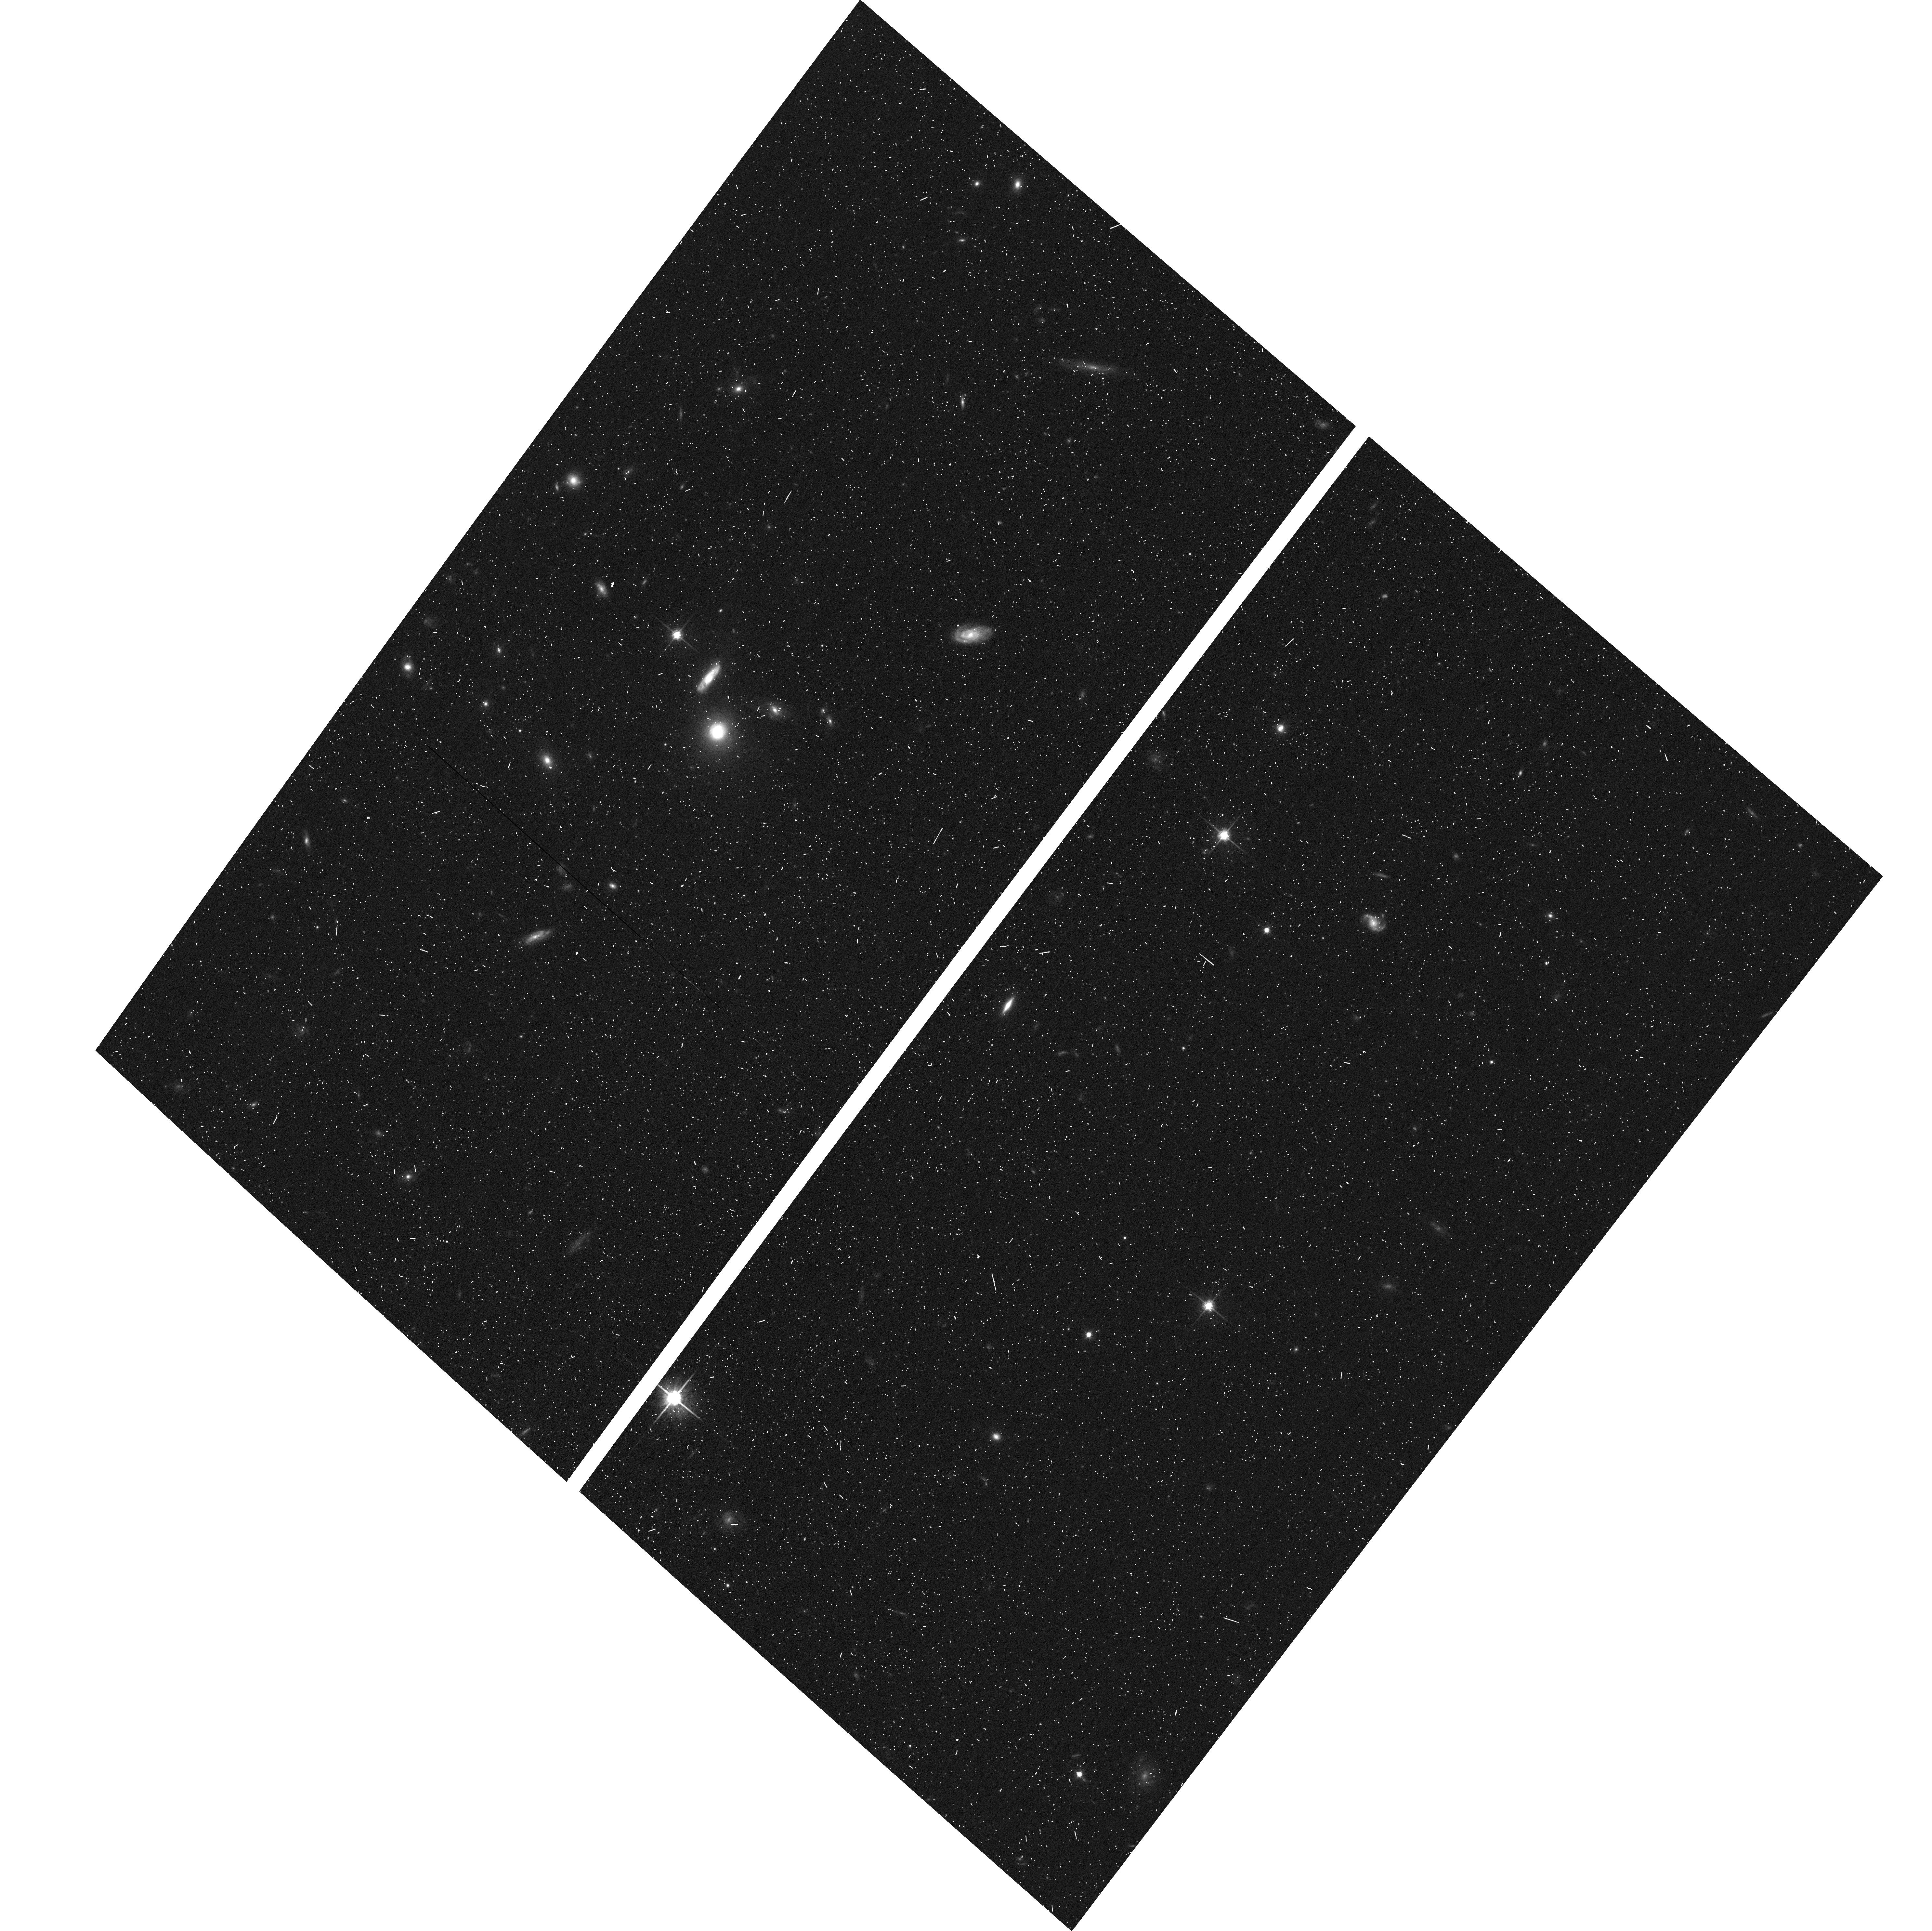
Target: SDSSJ1446+4943
Instrument: ACS/WFC
Filter: F814W
Exposure: 7 min
Observation ID: hst_12210_0j_acs_wfc_f814w_jbjh0j

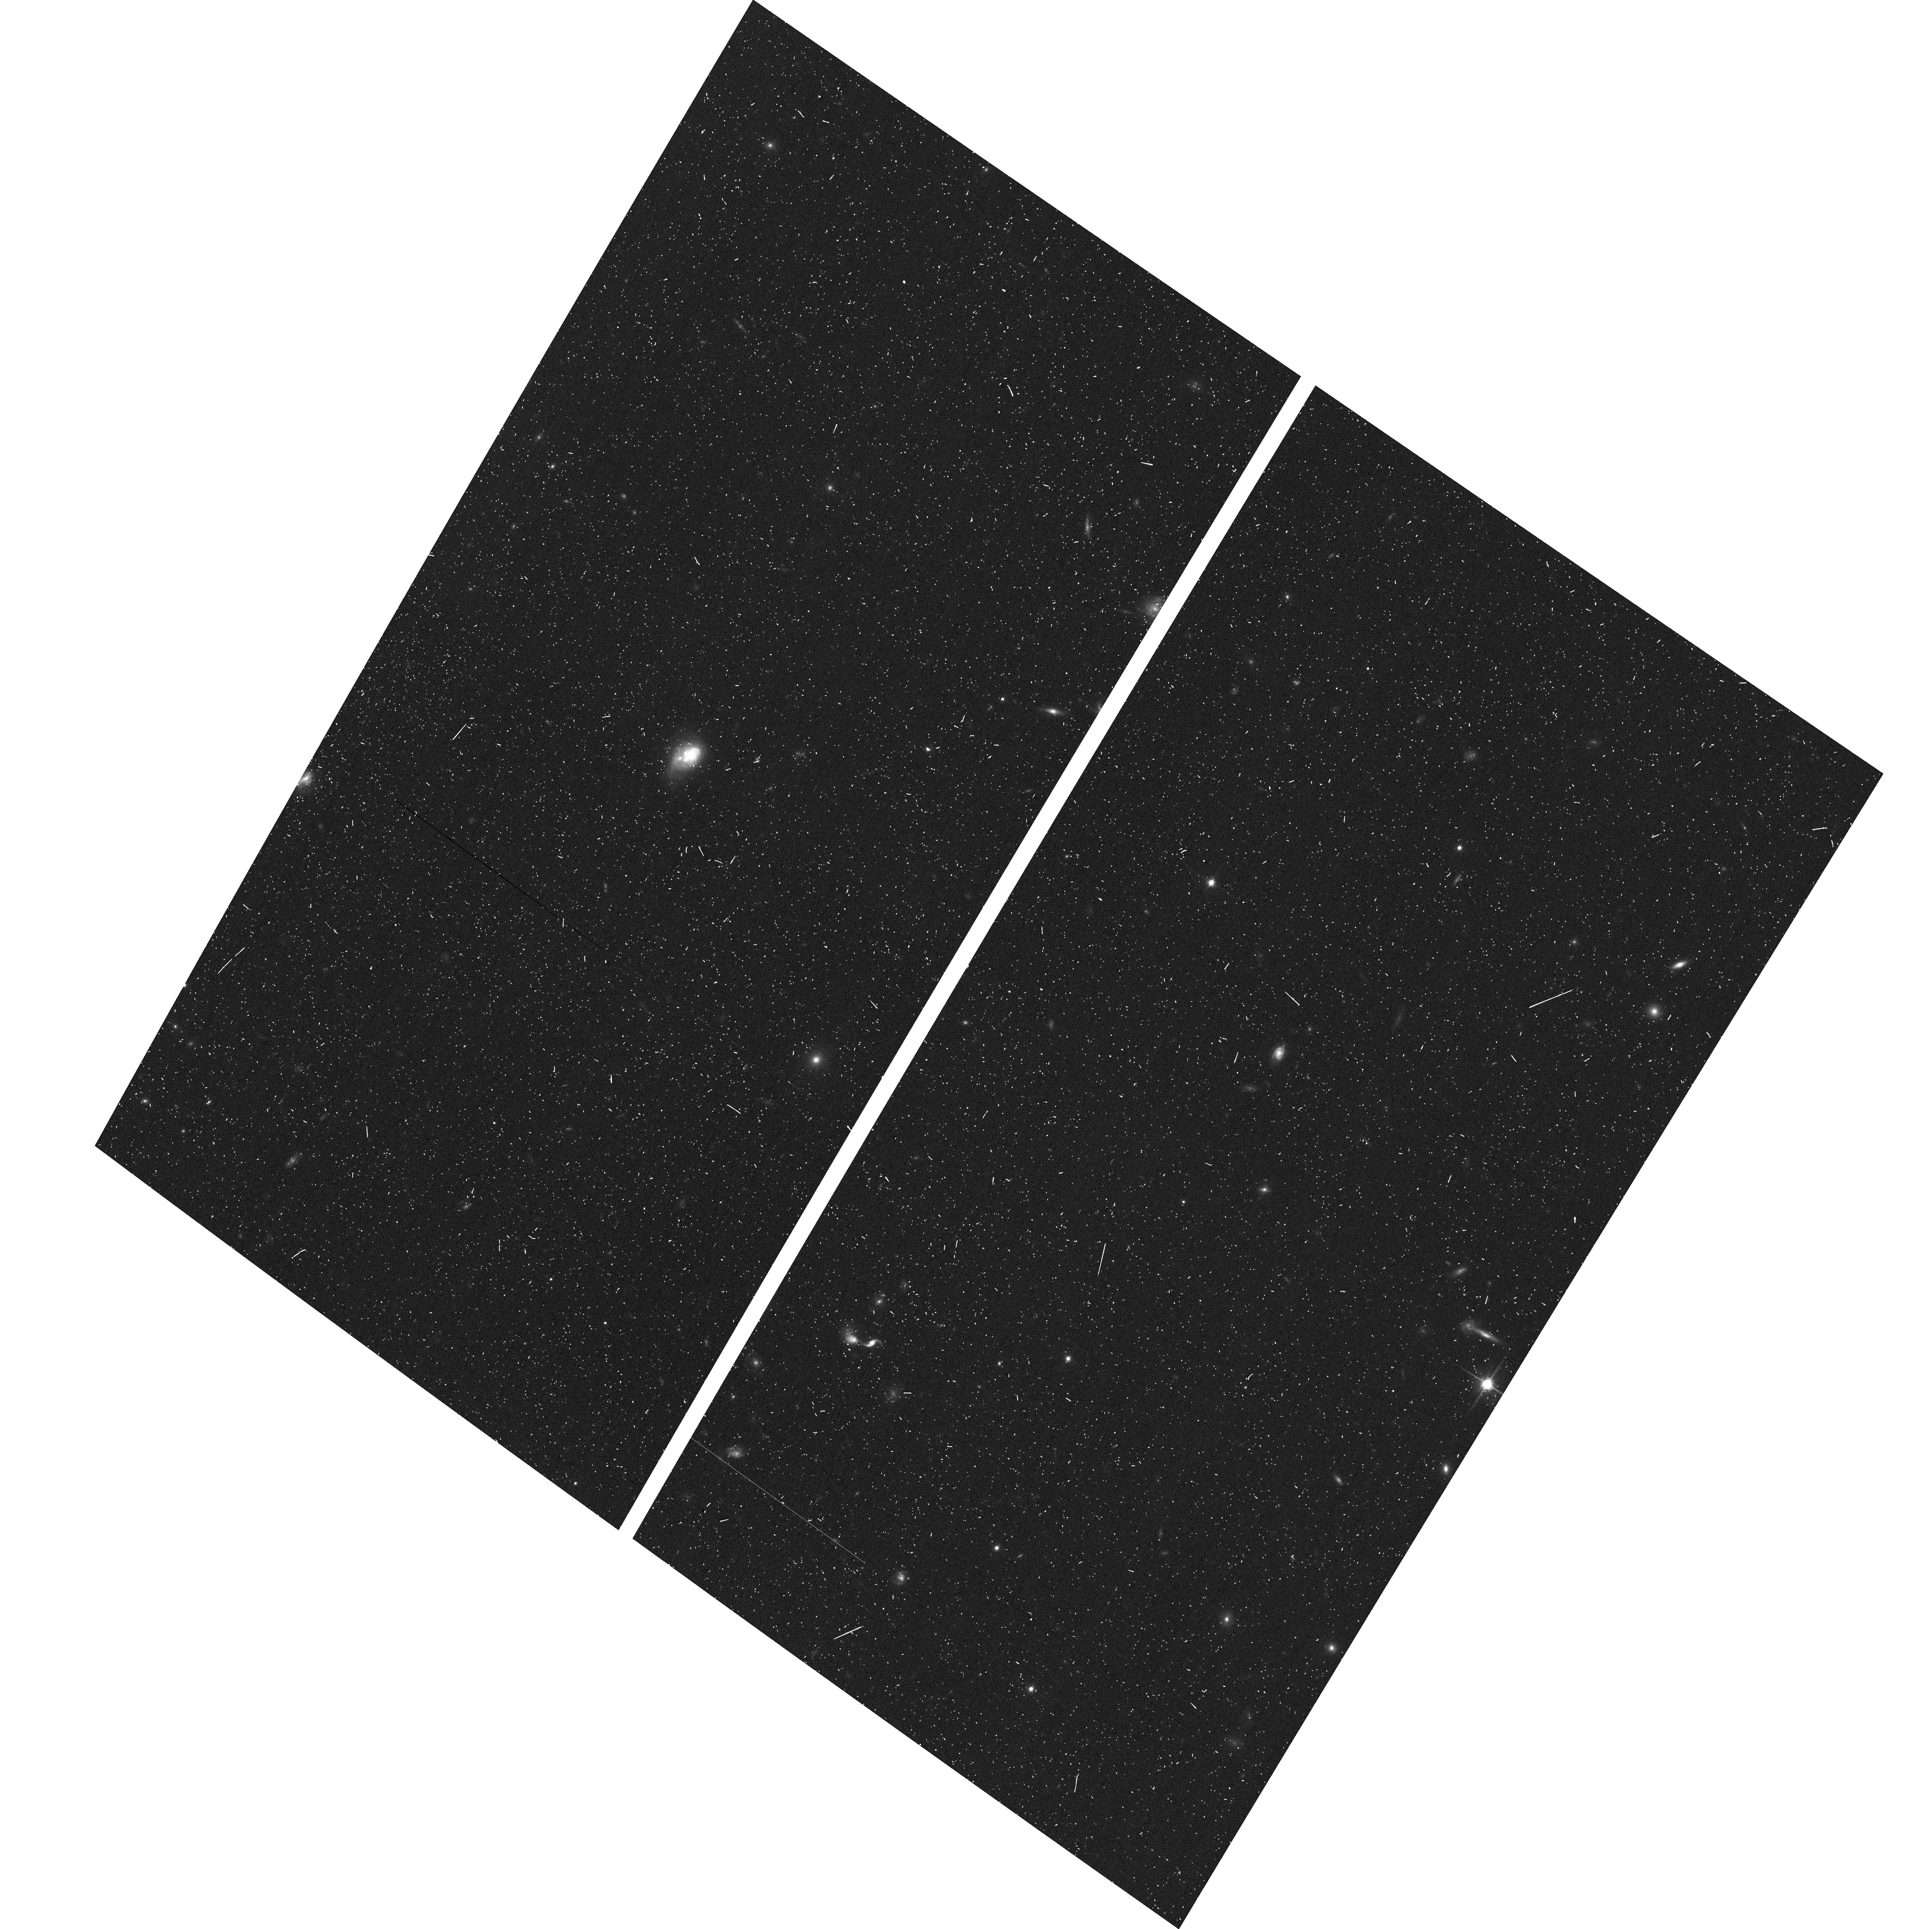
Target: SDSSJ0026-0059
Instrument: ACS/WFC
Filter: F814W
Exposure: 7 min
Observation ID: hst_12210_01_acs_wfc_f814w_jbjh01

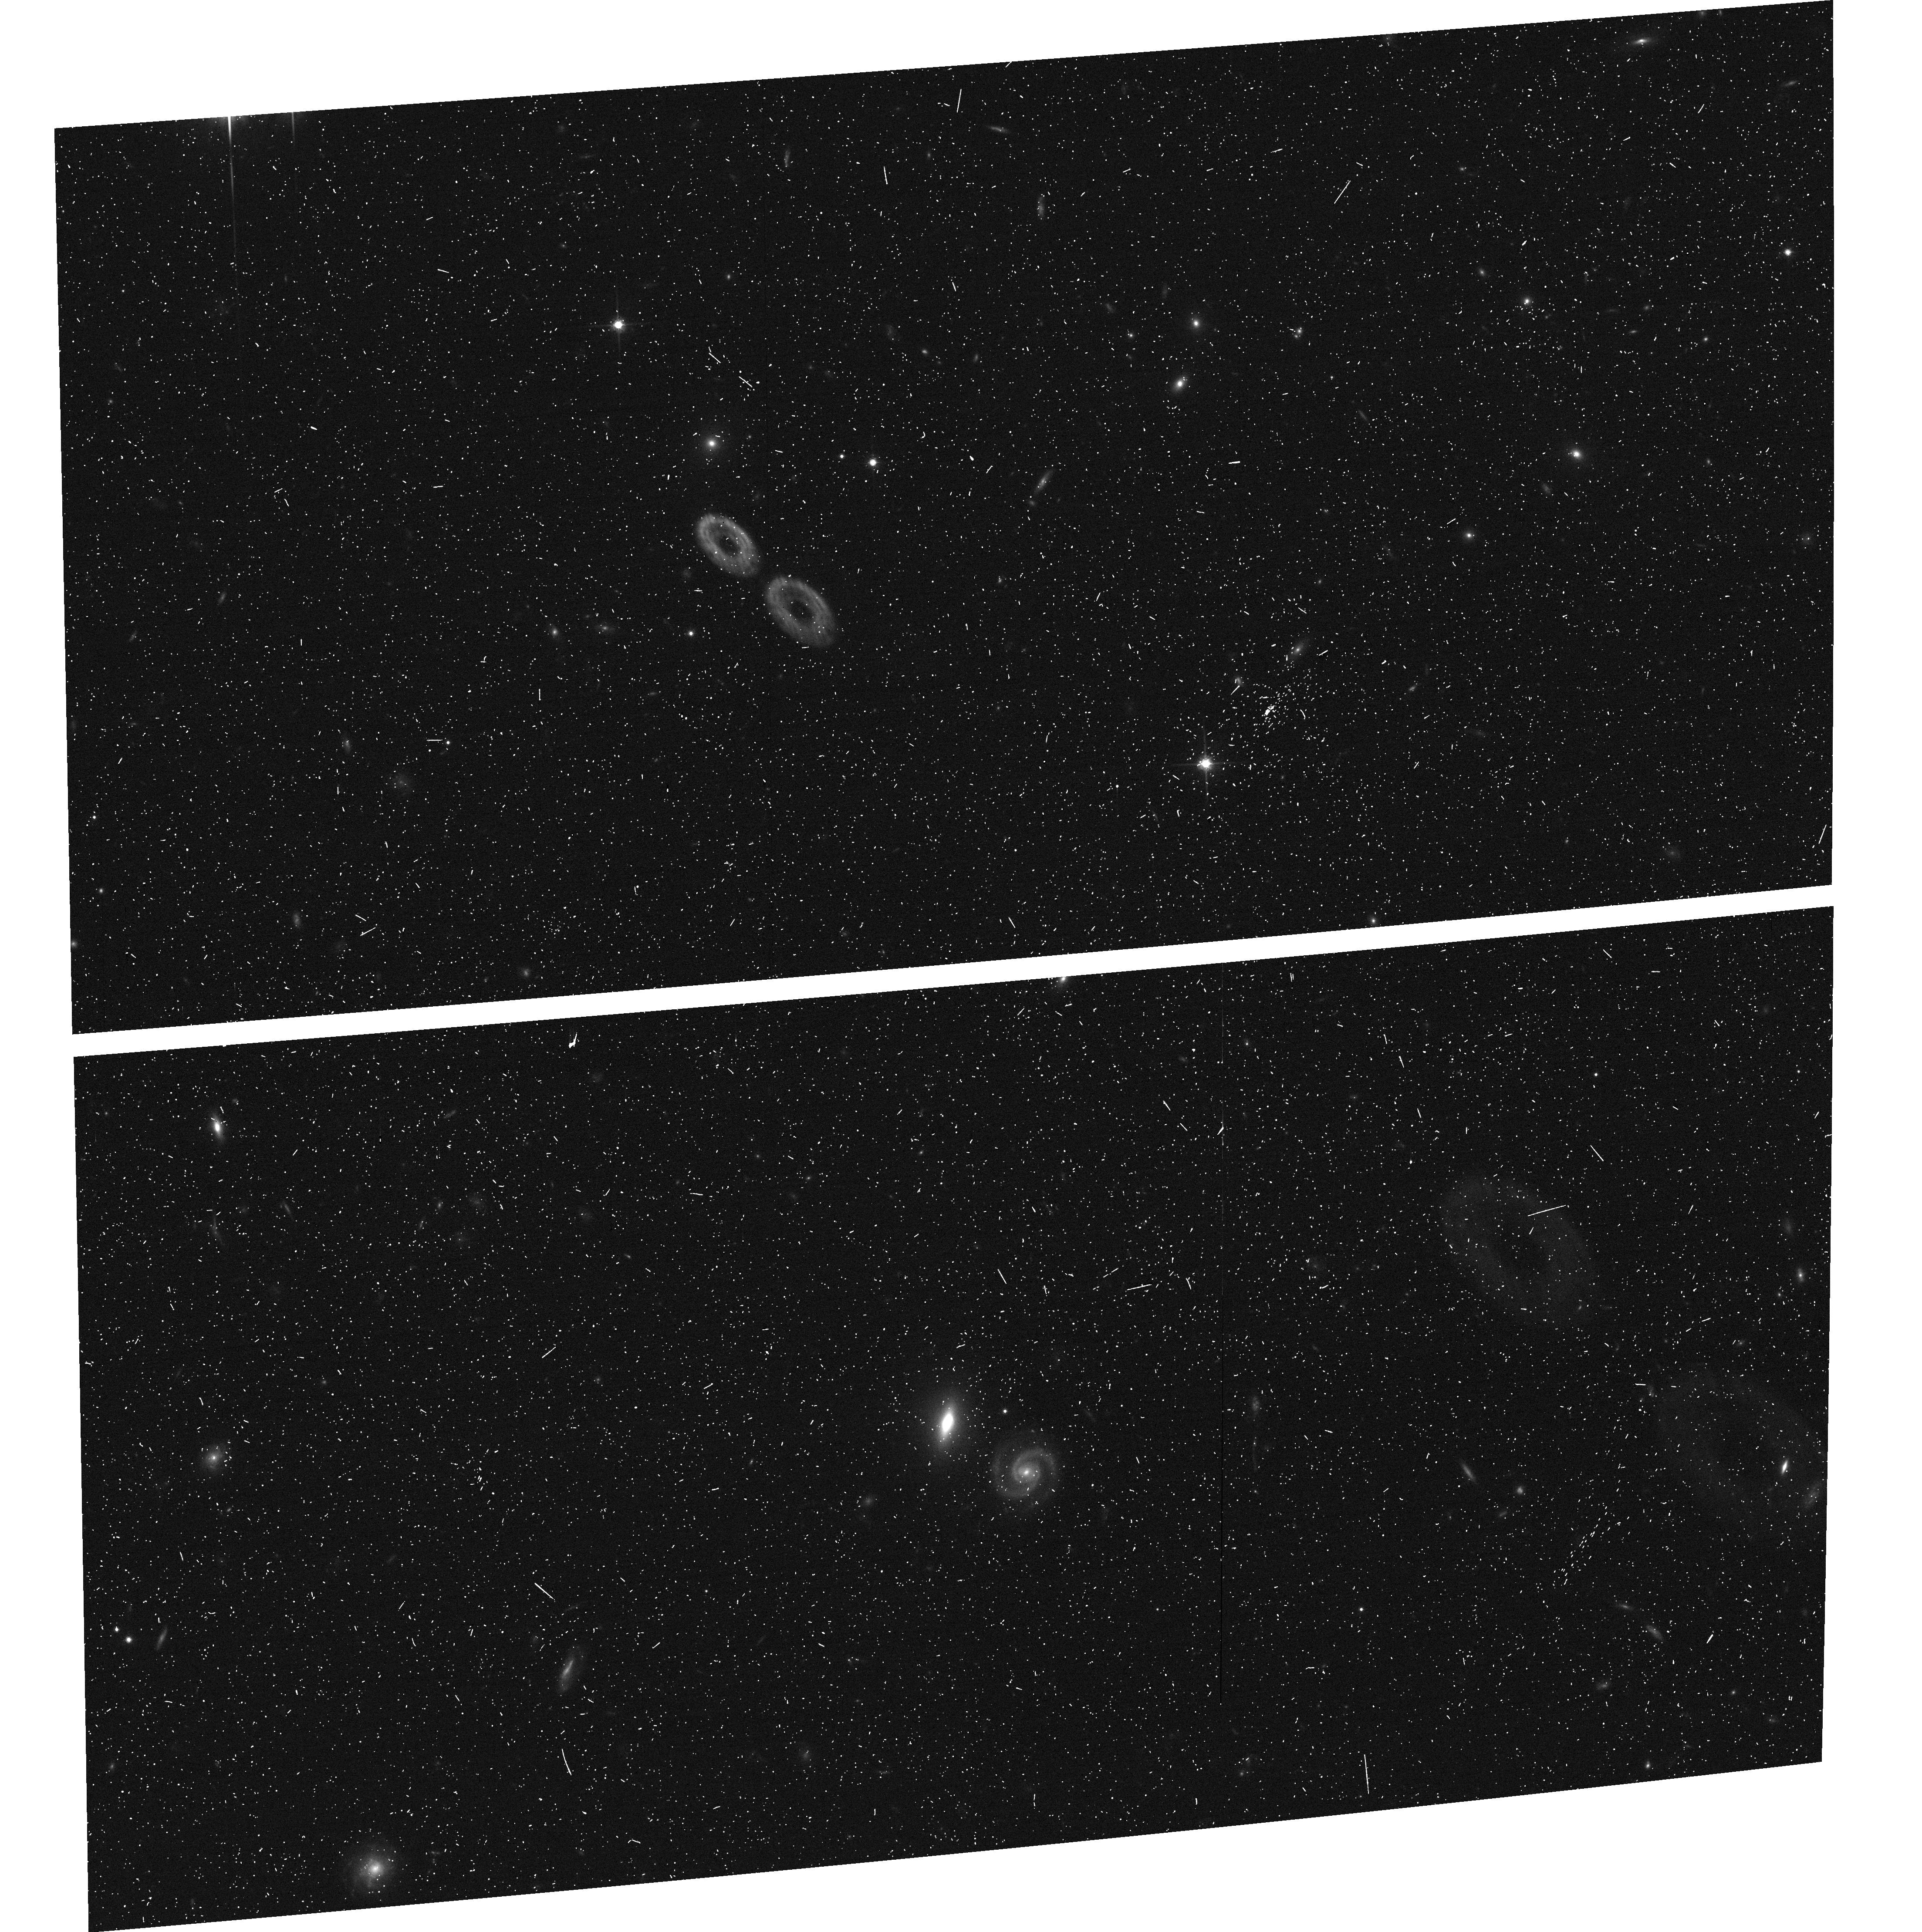
Target: SDSSJ1031+4218
Instrument: ACS/WFC
Filter: F814W
Exposure: 7 min
Observation ID: hst_12210_54_acs_wfc_f814w_jbjh54

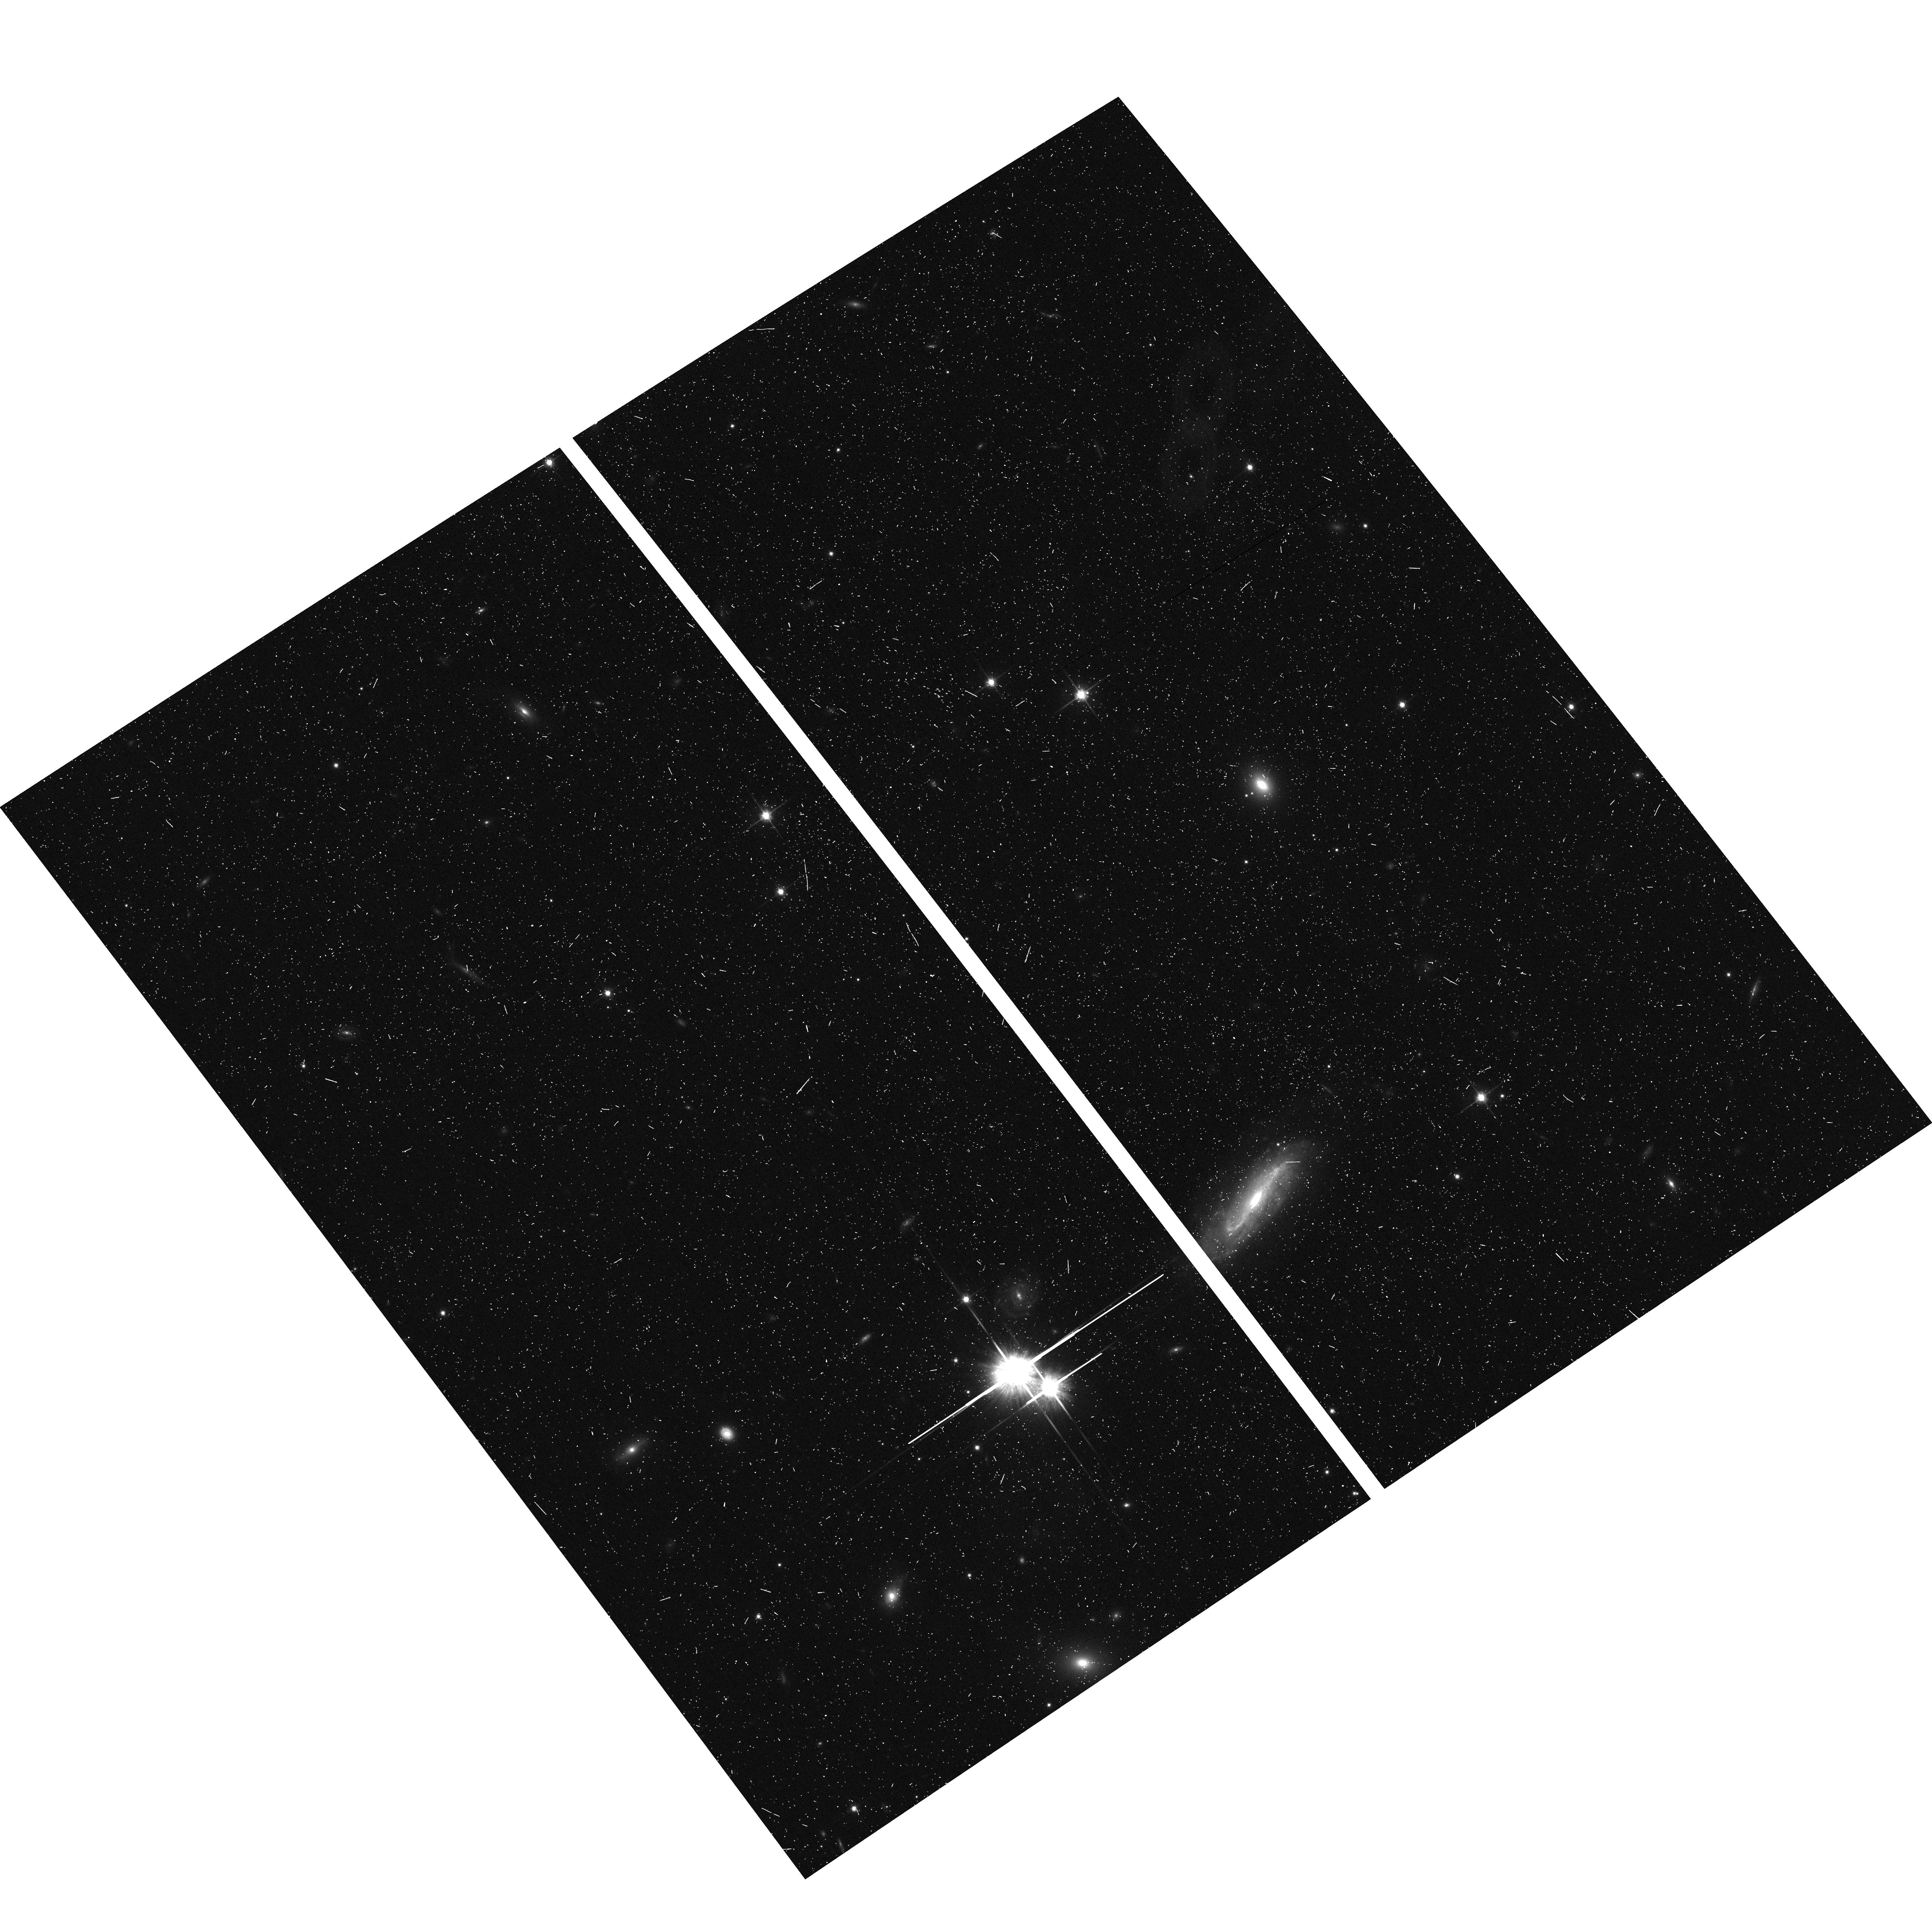
Target: SDSSJ1629+1331
Instrument: ACS/WFC
Filter: F814W
Exposure: 7 min
Observation ID: hst_12210_1b_acs_wfc_f814w_jbjh1b

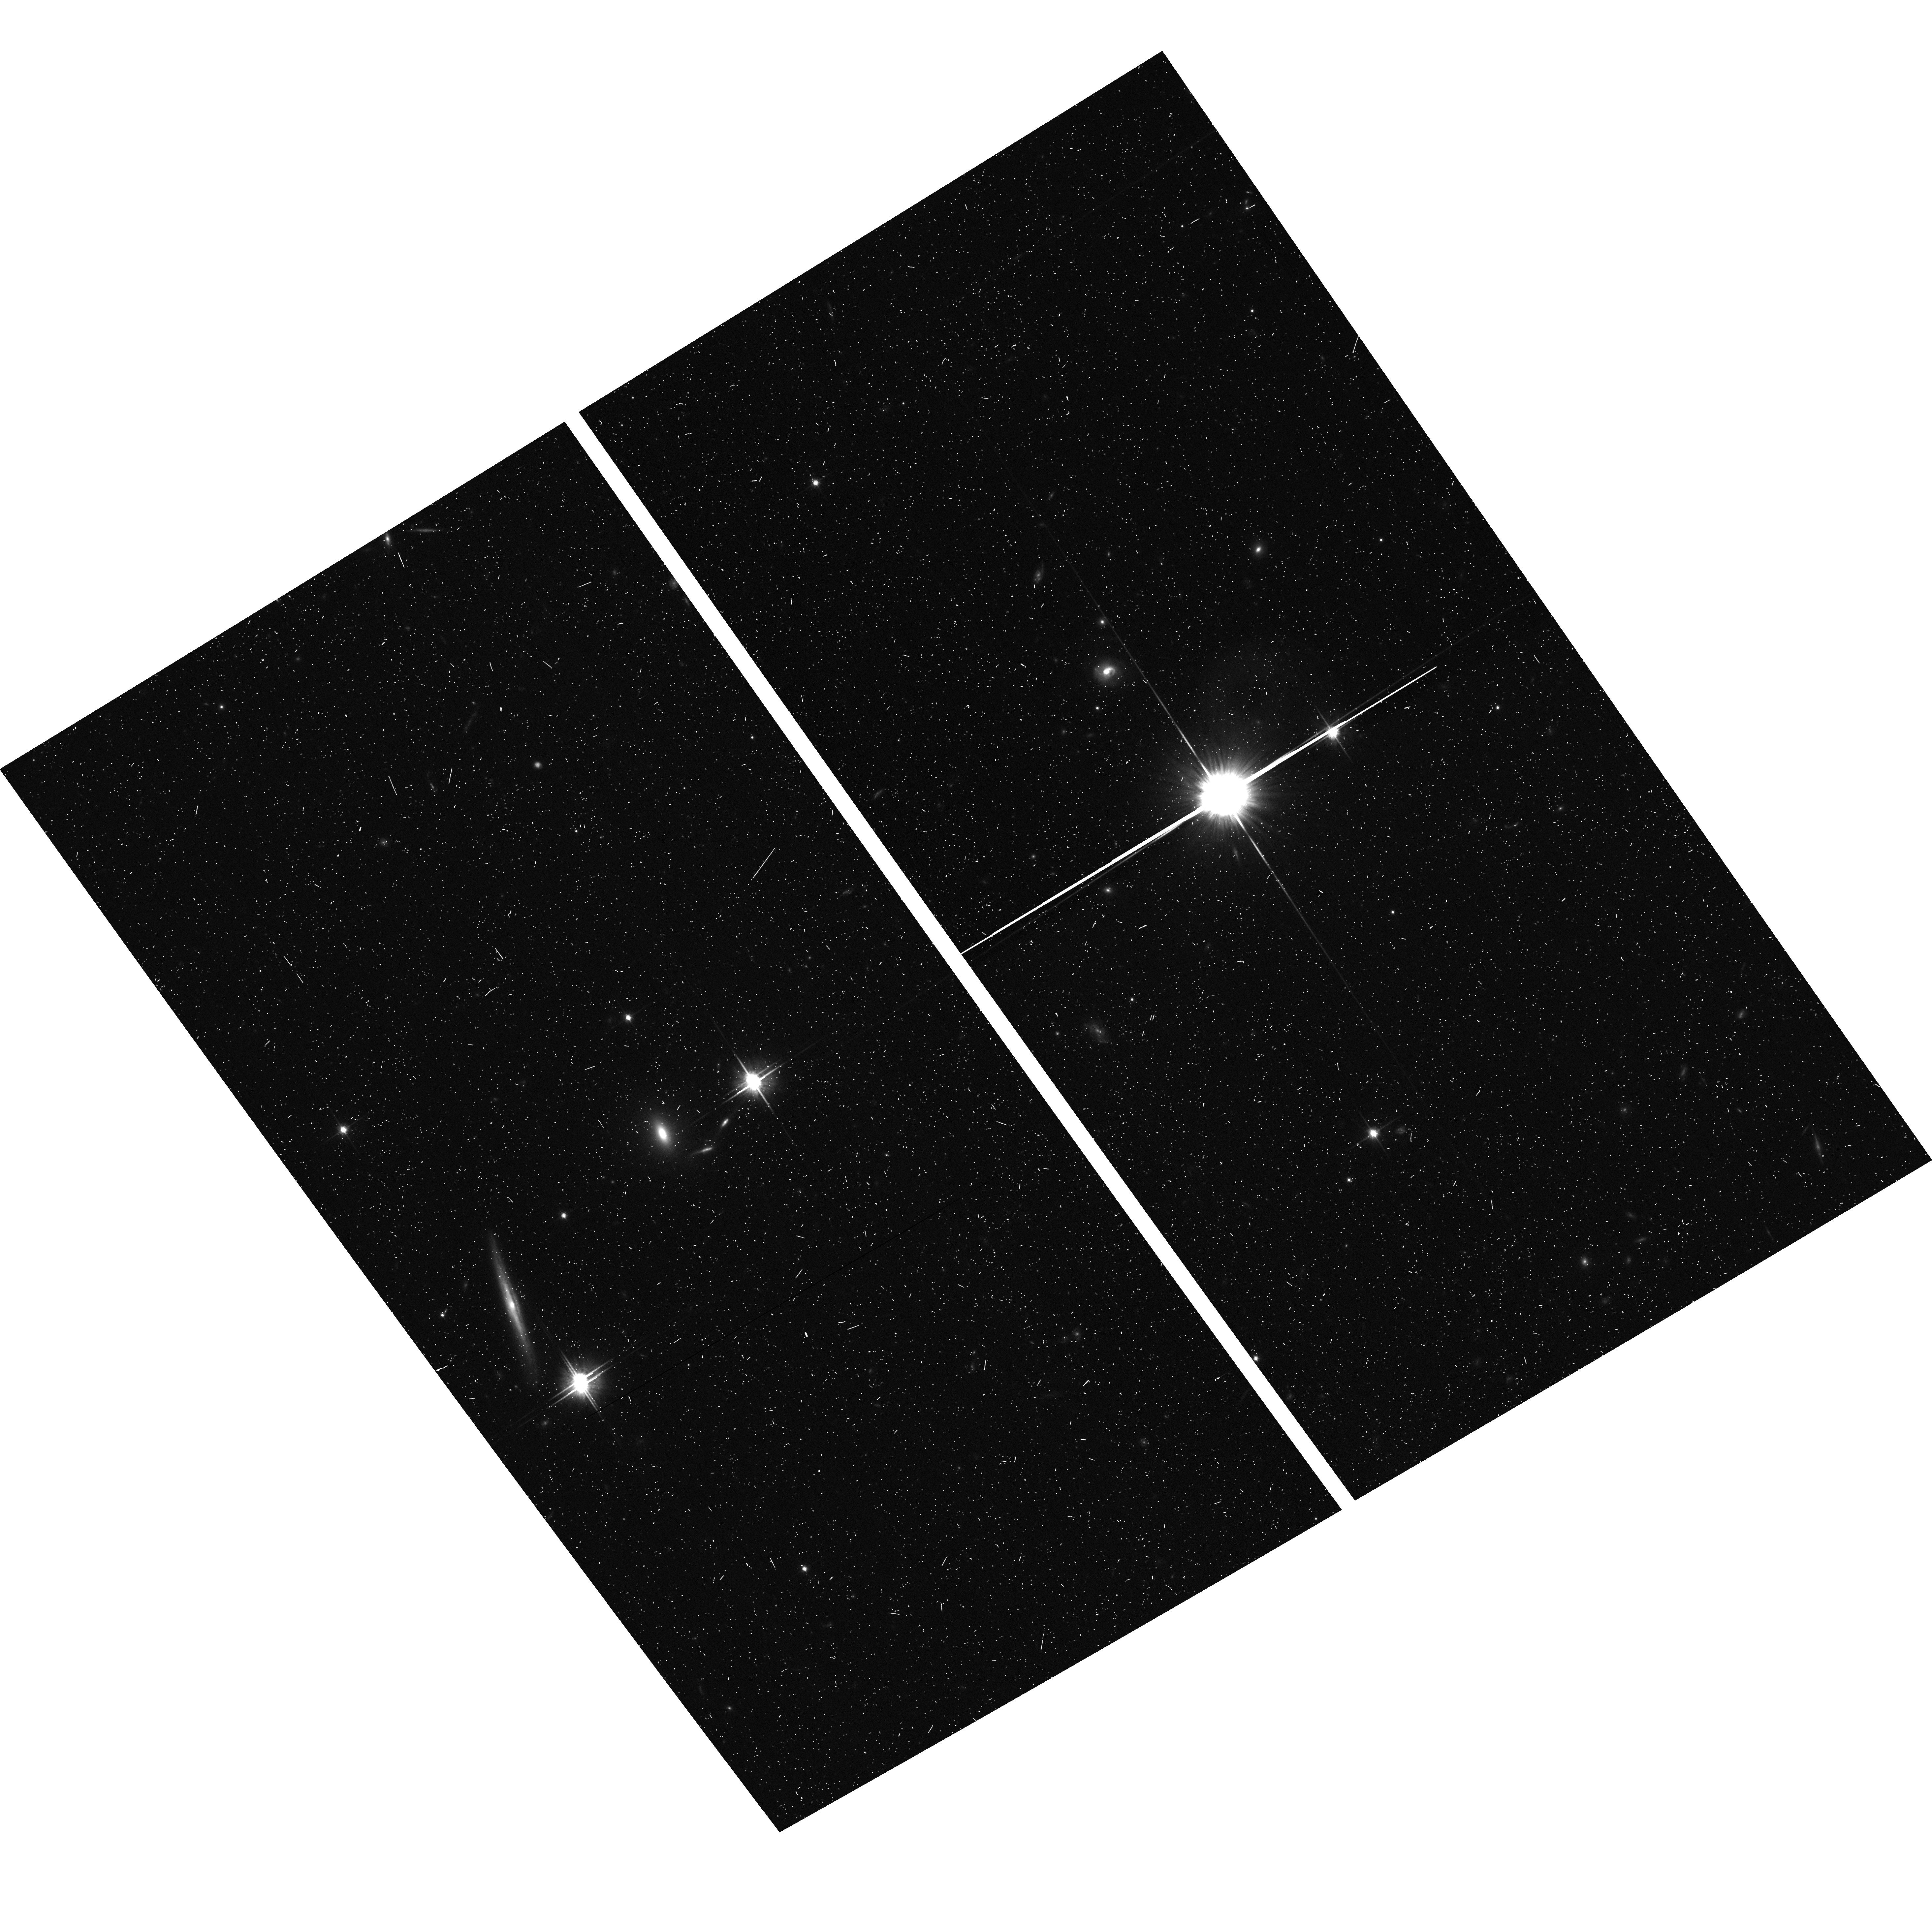
Target: SDSSJ1514+3259
Instrument: ACS/WFC
Filter: F814W
Exposure: 7 min
Observation ID: hst_12210_0o_acs_wfc_f814w_jbjh0o

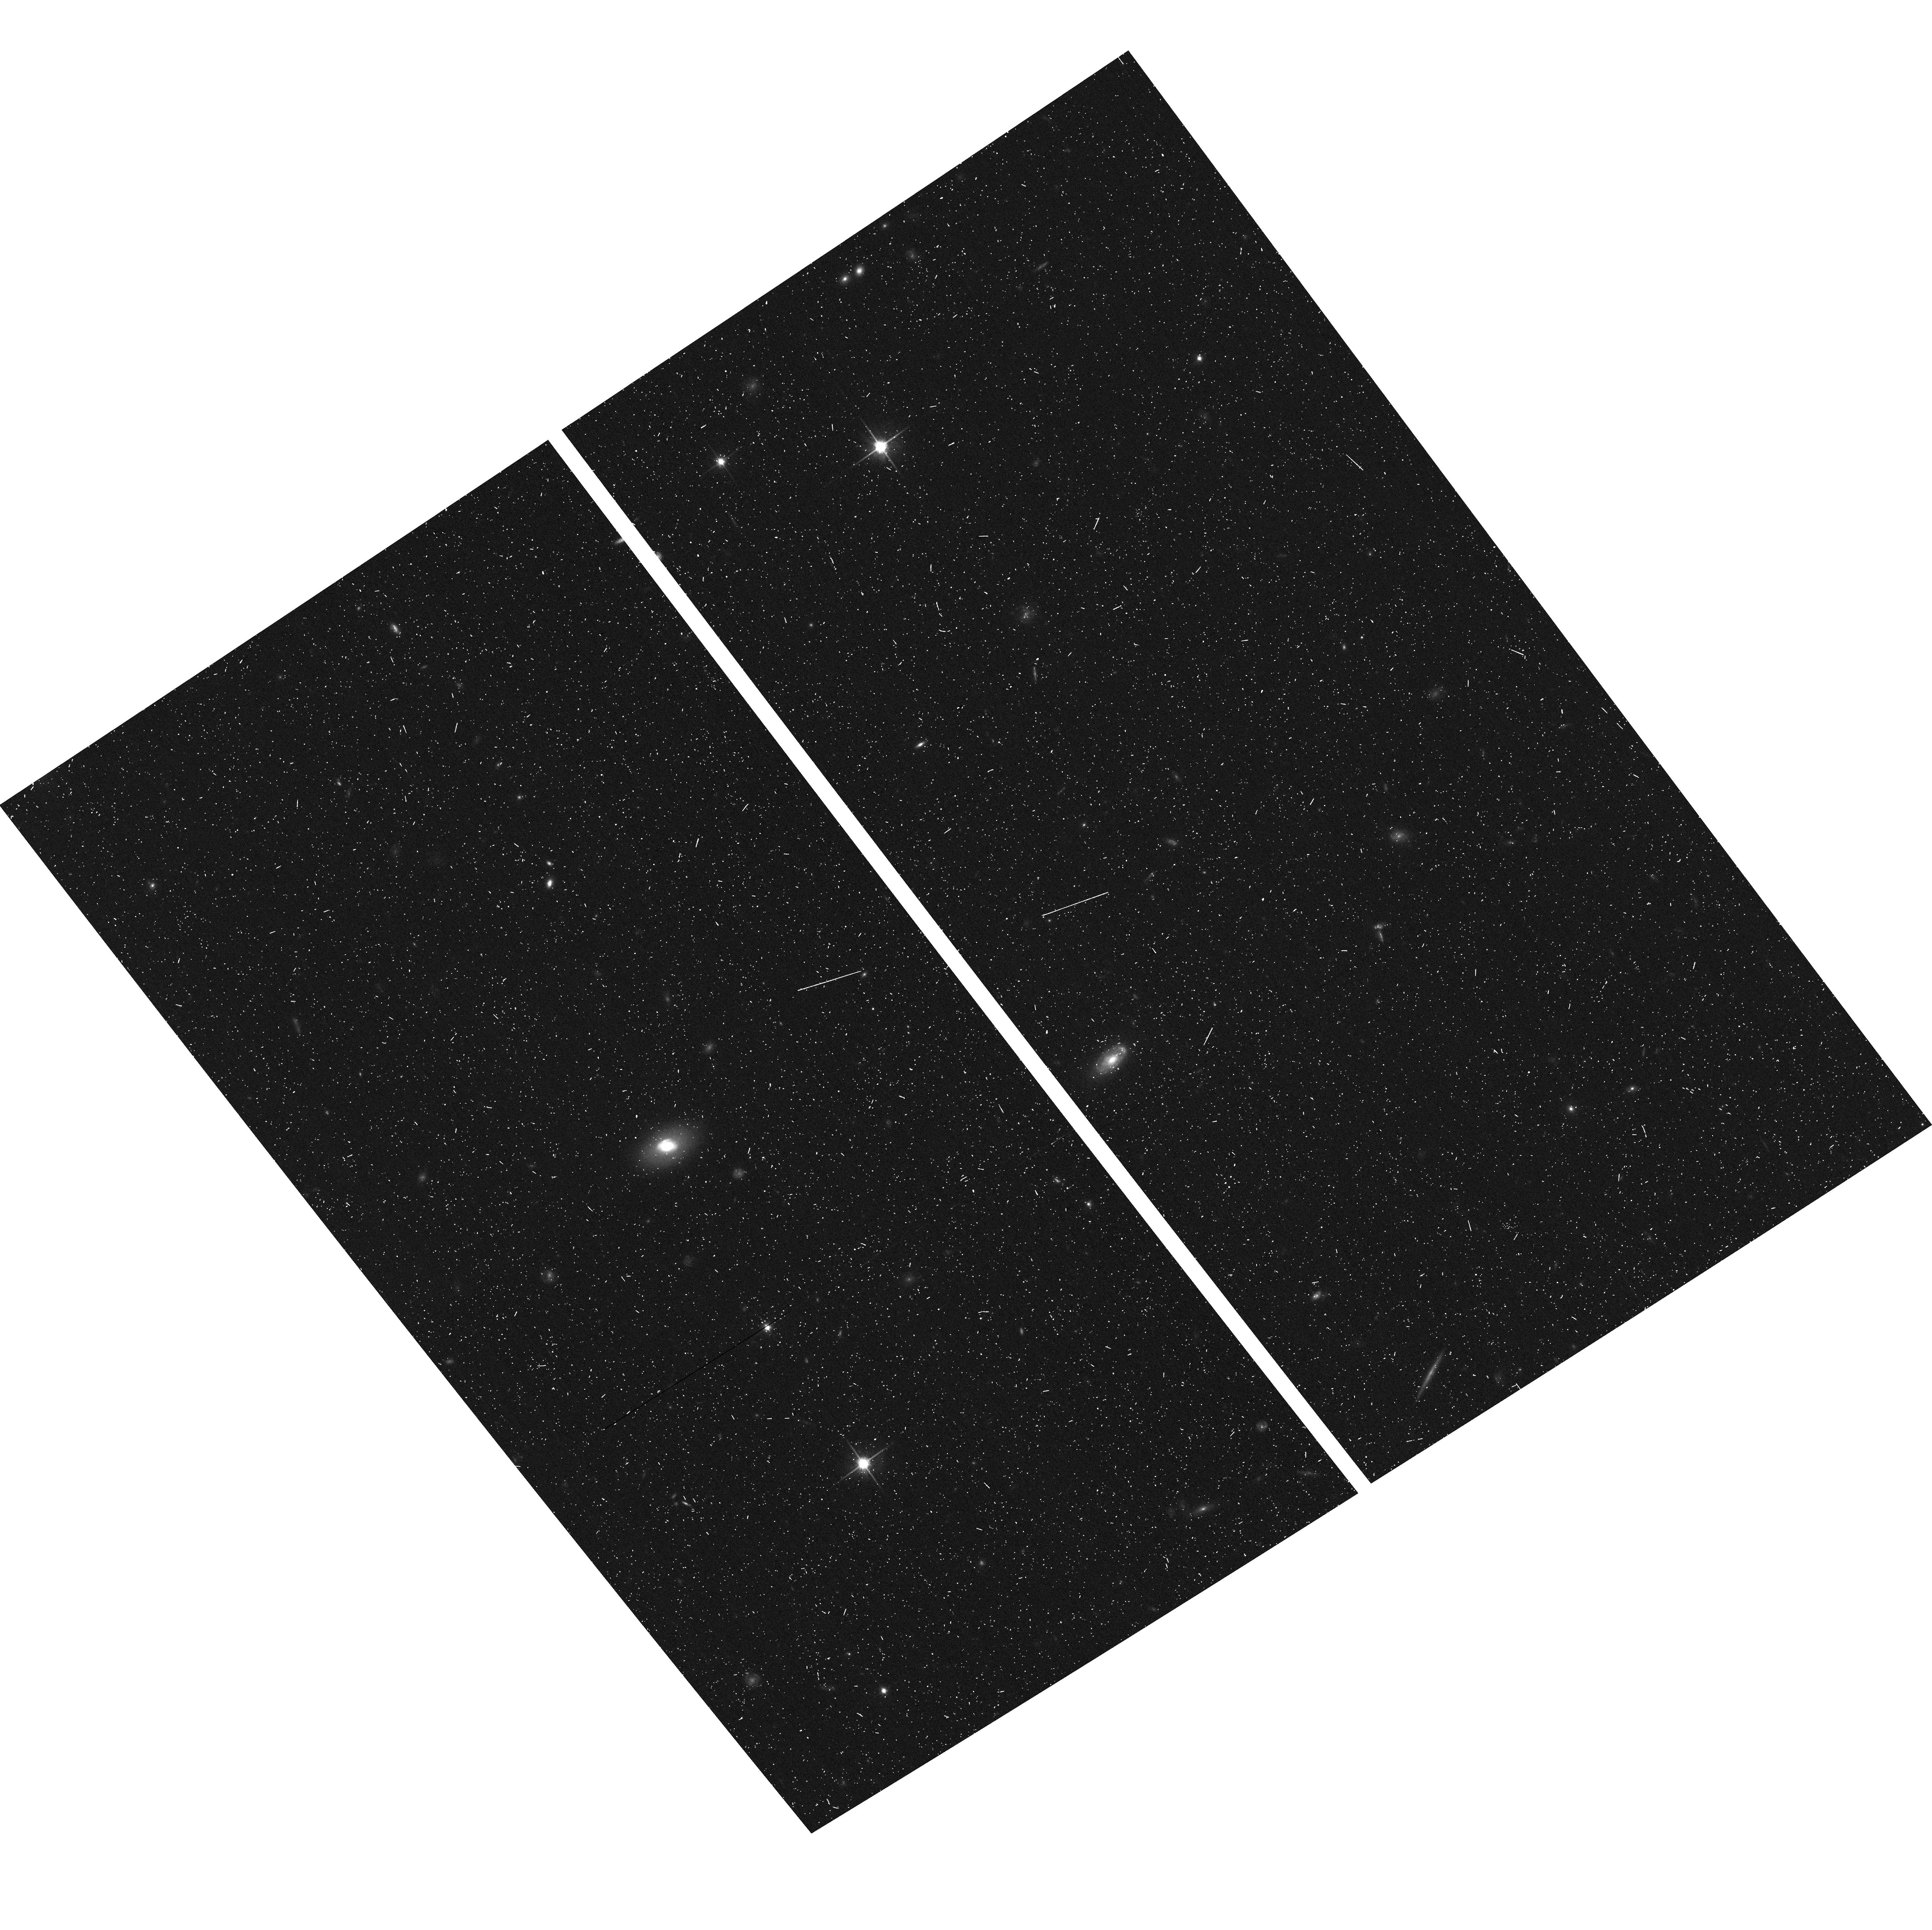
Target: SDSSJ1040+3626
Instrument: ACS/WFC
Filter: F814W
Exposure: 7 min
Observation ID: hst_12210_57_acs_wfc_f814w_jbjh57

SLACS for the Masses: Extending Strong Lensing to Lower Masses and Smaller Radii (PI: Bolton, Adam S.)

Strong gravitational lensing provides the most accurate possible measurement of mass in the central regions of early-type galaxies (ETGs). We propose to continue the highly productive Sloan Lens ACS (SLACS) Survey for strong gravitational lens galaxies by observing a substantial fraction of 135 new ETG gravitational-lens candidates with HST-ACS WFC F814W Snapshot imaging. The proposed target sample has been selected from the seventh and final data release of the Sloan Digital Sky Survey, and is designed to complement the distribution of previously confirmed SLACS lenses in lens-galaxy mass and in the ratio of Einstein radius to optical half-light radius. The observations we propose will lead to a combined SLACS sample covering nearly two decades in mass, with dense mapping of enclosed mass as a function of radius out to the half-light radius and beyond. With this longer mass baseline, we will extend our lensing and dynamical analysis of the mass structure and scaling relations of ETGs to galaxies of significantly lower mass, and directly test for a transition in structural and dark-matter content trends at intermediate galaxy mass. The broader mass coverage will also enable us to make a direct connection to the structure of well-studied nearby ETGs as deduced from dynamical modeling of their line-of-sight velocity distribution fields. Finally, the combined sample will allow a more conclusive test of the current SLACS result that the intrinsic scatter in ETG mass-density structure is not significantly correlated with any other galaxy observables. The final SLACS sample at the conclusion of this program will comprise approximately 130 lenses with known foreground and background redshifts, and is likely to be the largest confirmed sample of strong-lens galaxies for many years to come.